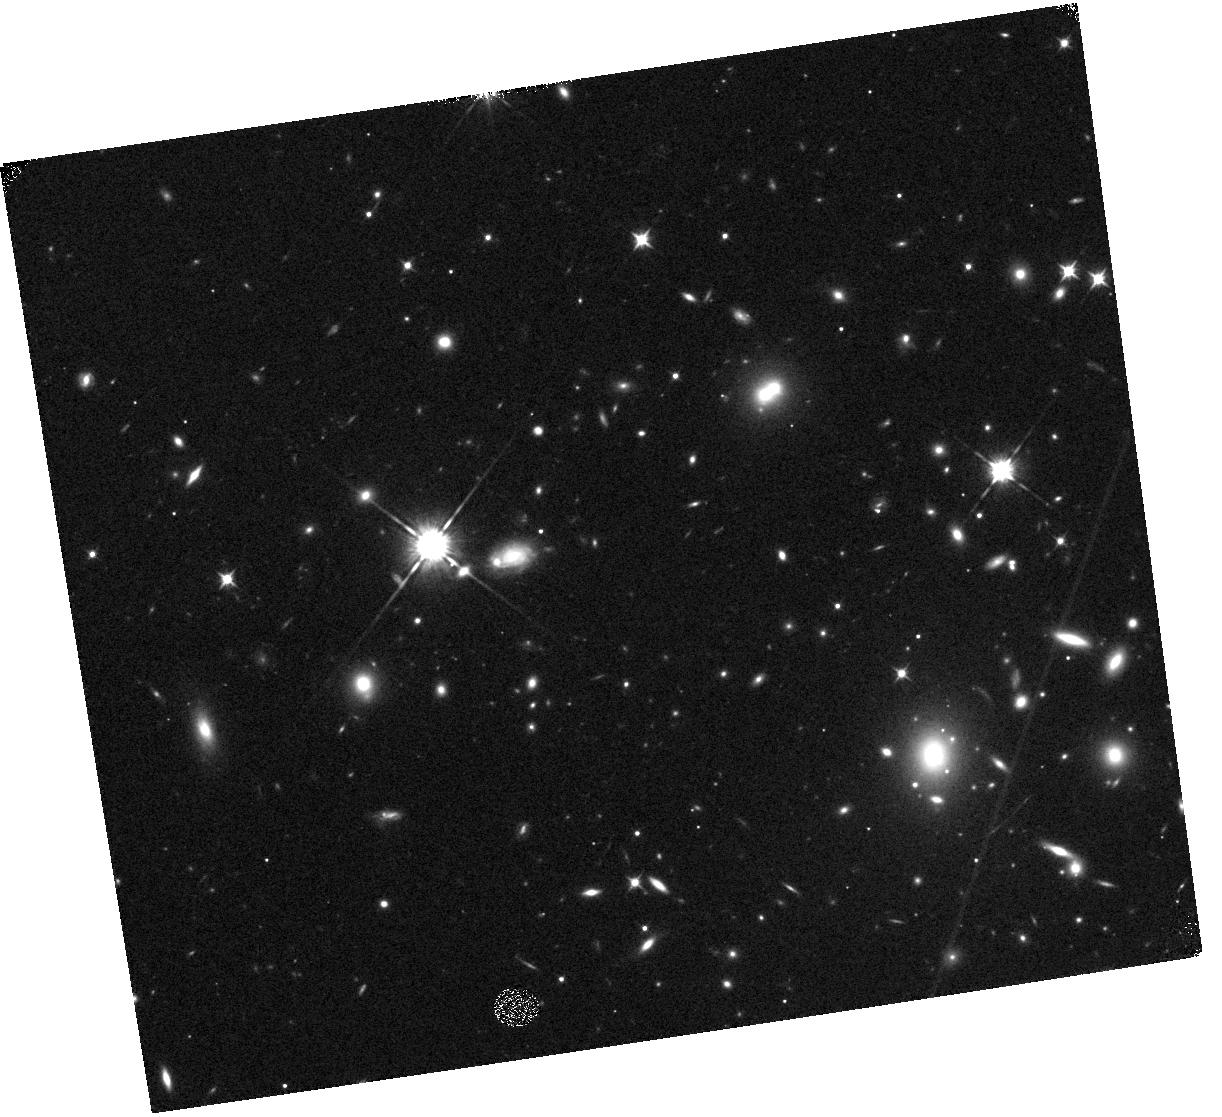
Target: MACSJ1720+3536
Instrument: WFC3/IR
Filter: F105W
Exposure: 17 min
Observation ID: hst_12360_l2_wfc3_ir_f105w_ibo1l2

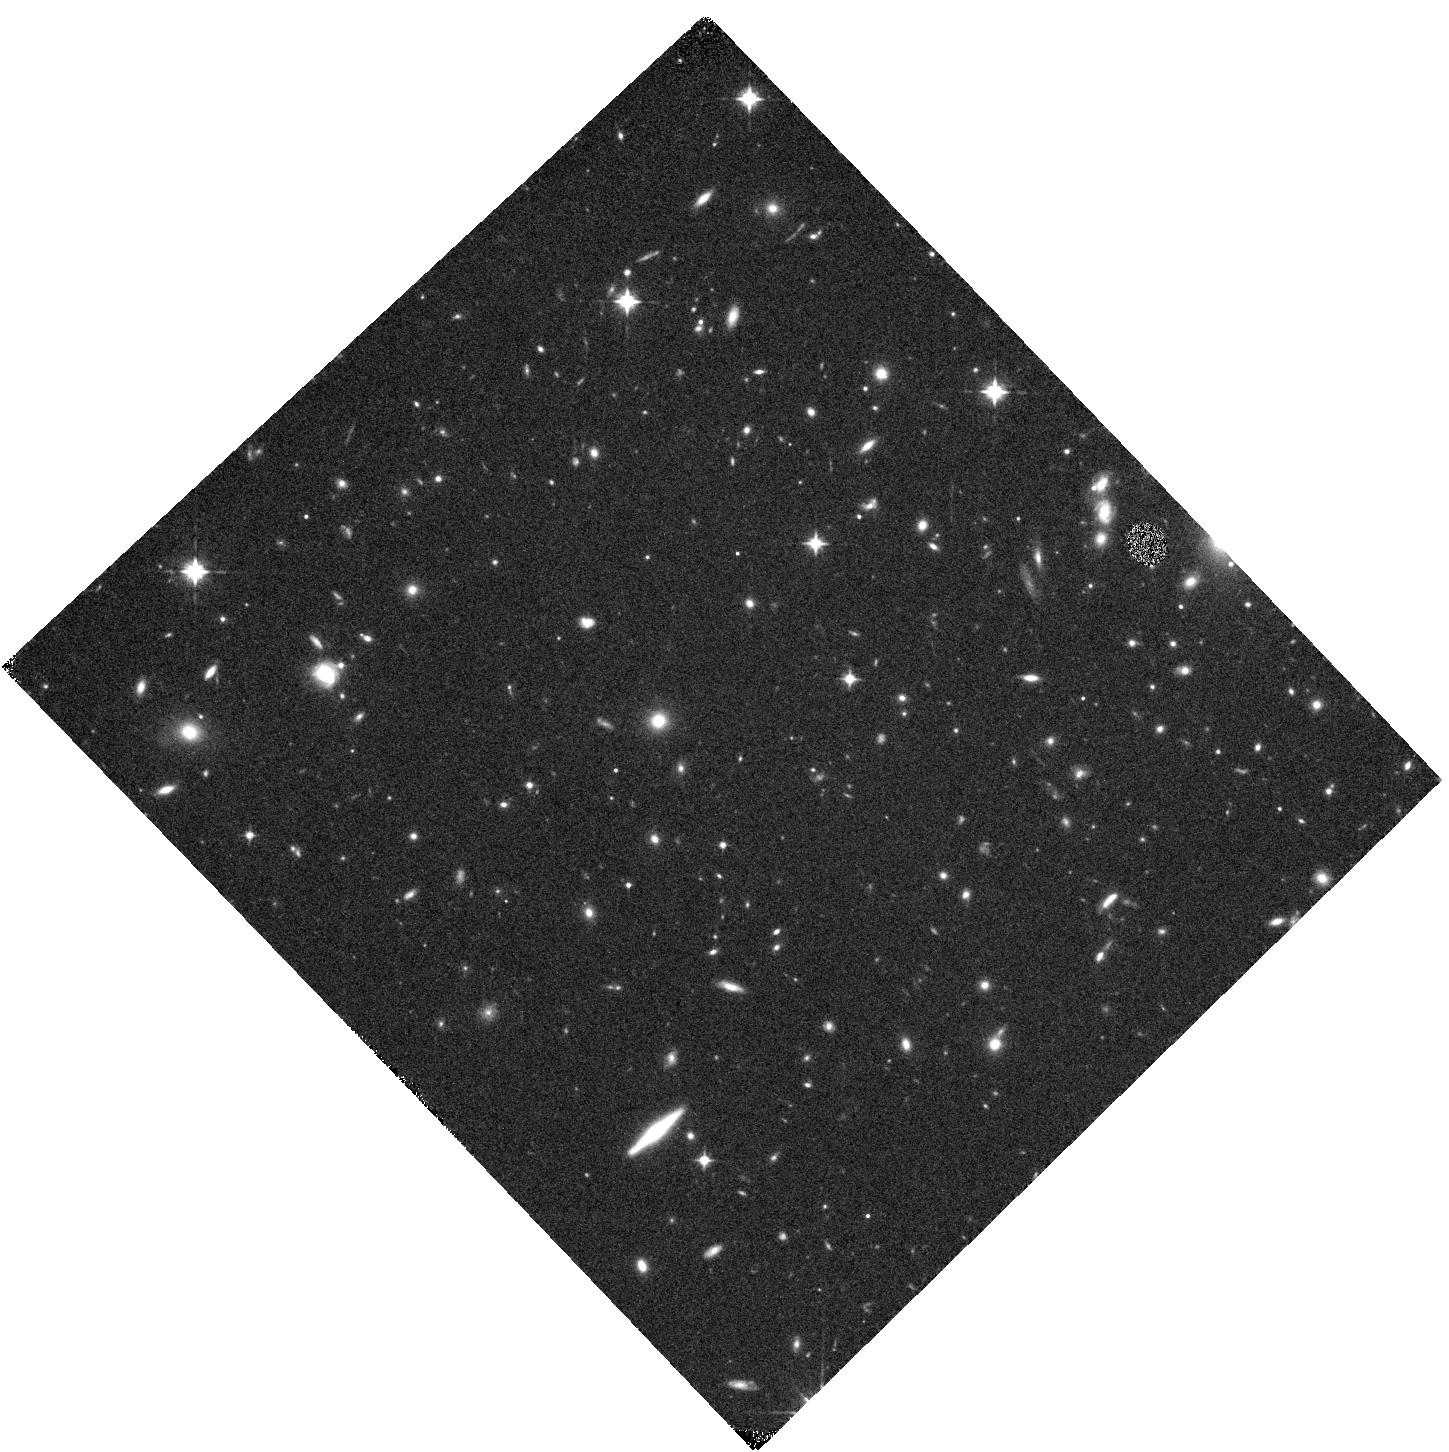
Target: MACSJ0744.9+3927-Y1
Instrument: WFC3/IR
Filter: F105W
Exposure: 12 min
Observation ID: hst_12360_f2_wfc3_ir_f105w_ibo1f2

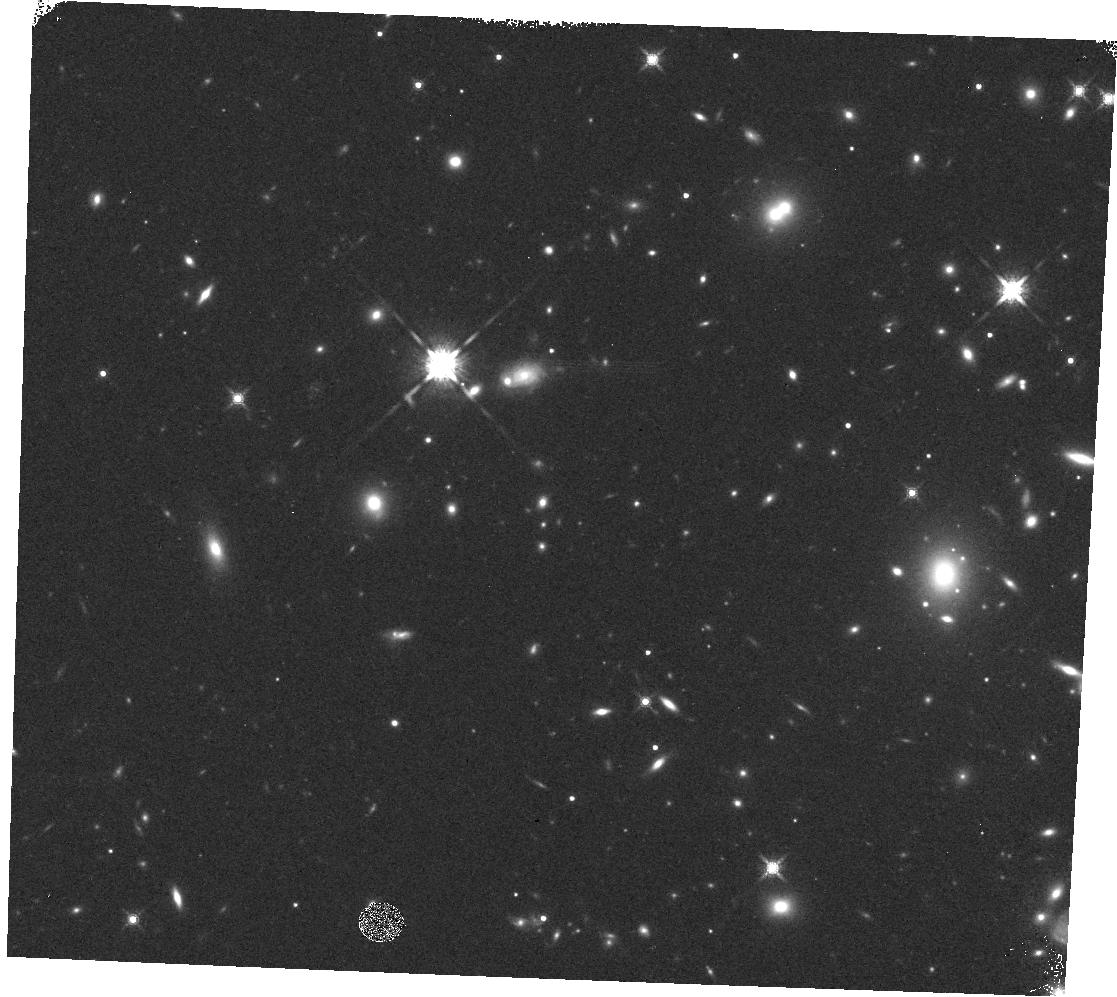
Target: SN-L1-PANCHA
Instrument: WFC3/IR
Filter: F160W
Exposure: 4 min
Observation ID: hst_12360_l4_wfc3_ir_f160w_ibo1l4

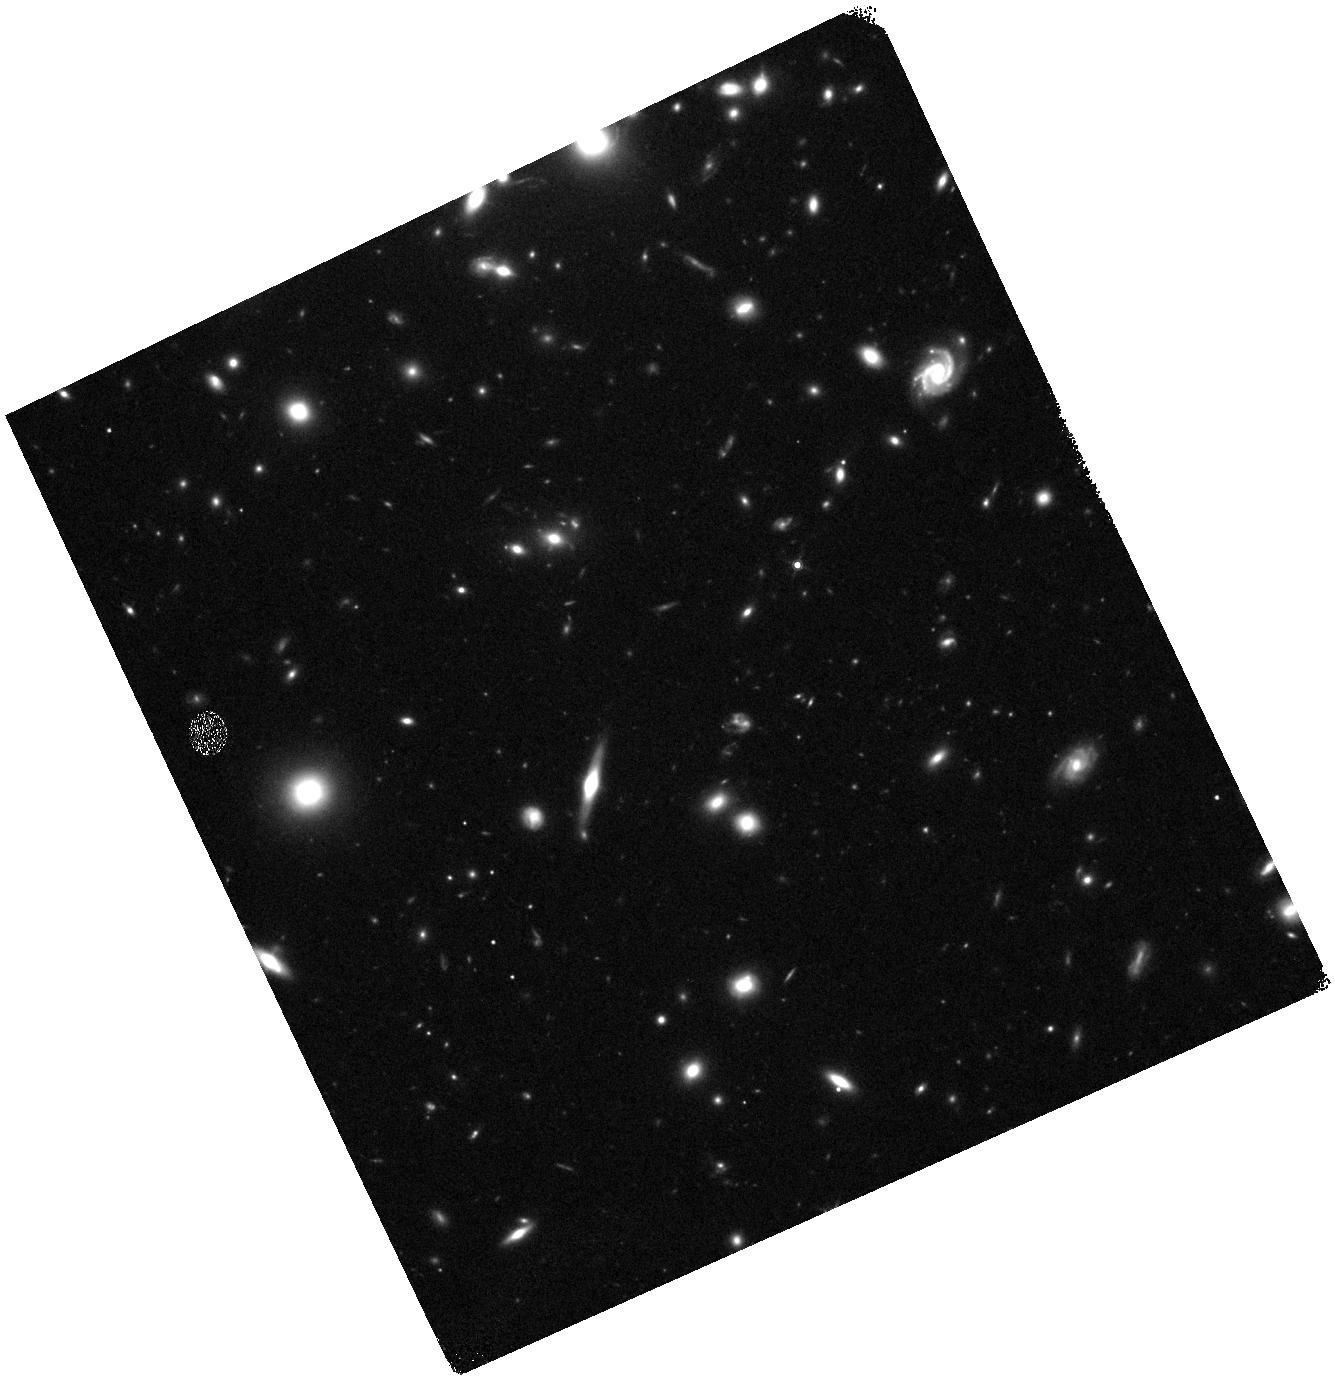
Target: ABELL383-SN1
Instrument: WFC3/IR
Filter: F160W
Exposure: 15 min
Observation ID: hst_12360_f1_wfc3_ir_f160w_ibo1f1

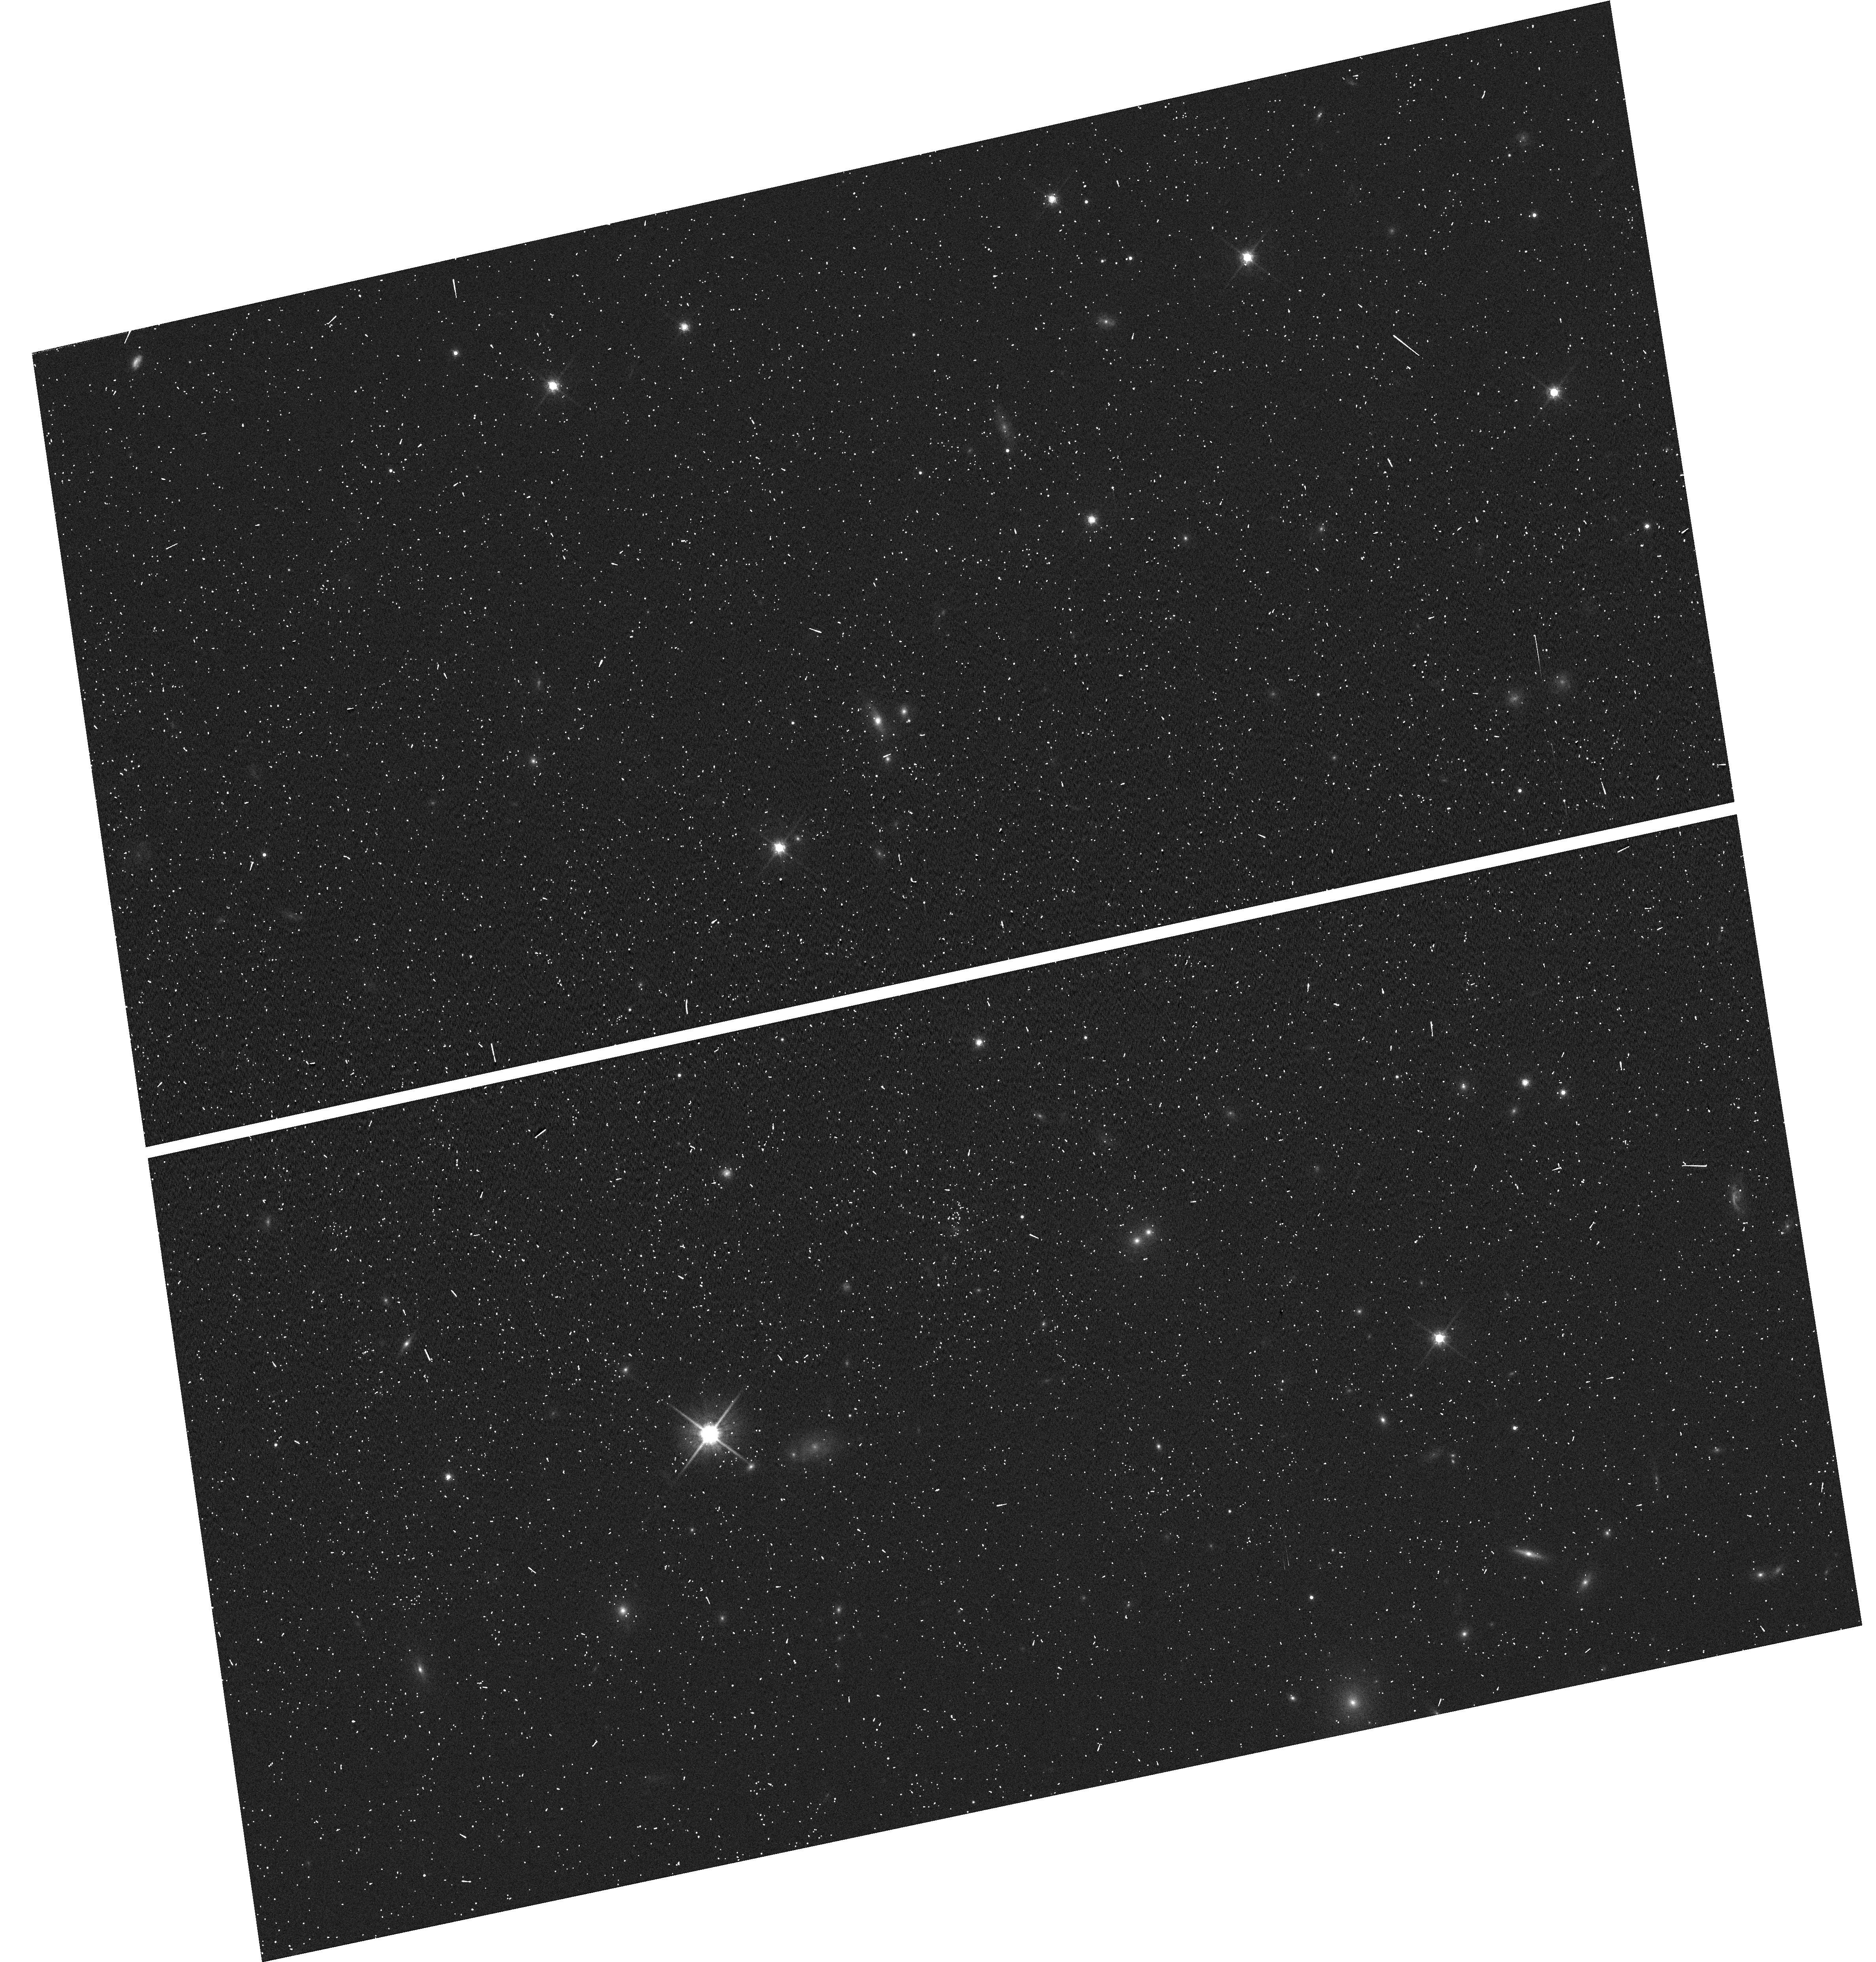
Target: MACSJ1720+3536
Instrument: WFC3/UVIS
Filter: F814W
Exposure: 2 min
Observation ID: hst_12360_l2_wfc3_uvis_f814w_ibo1l2

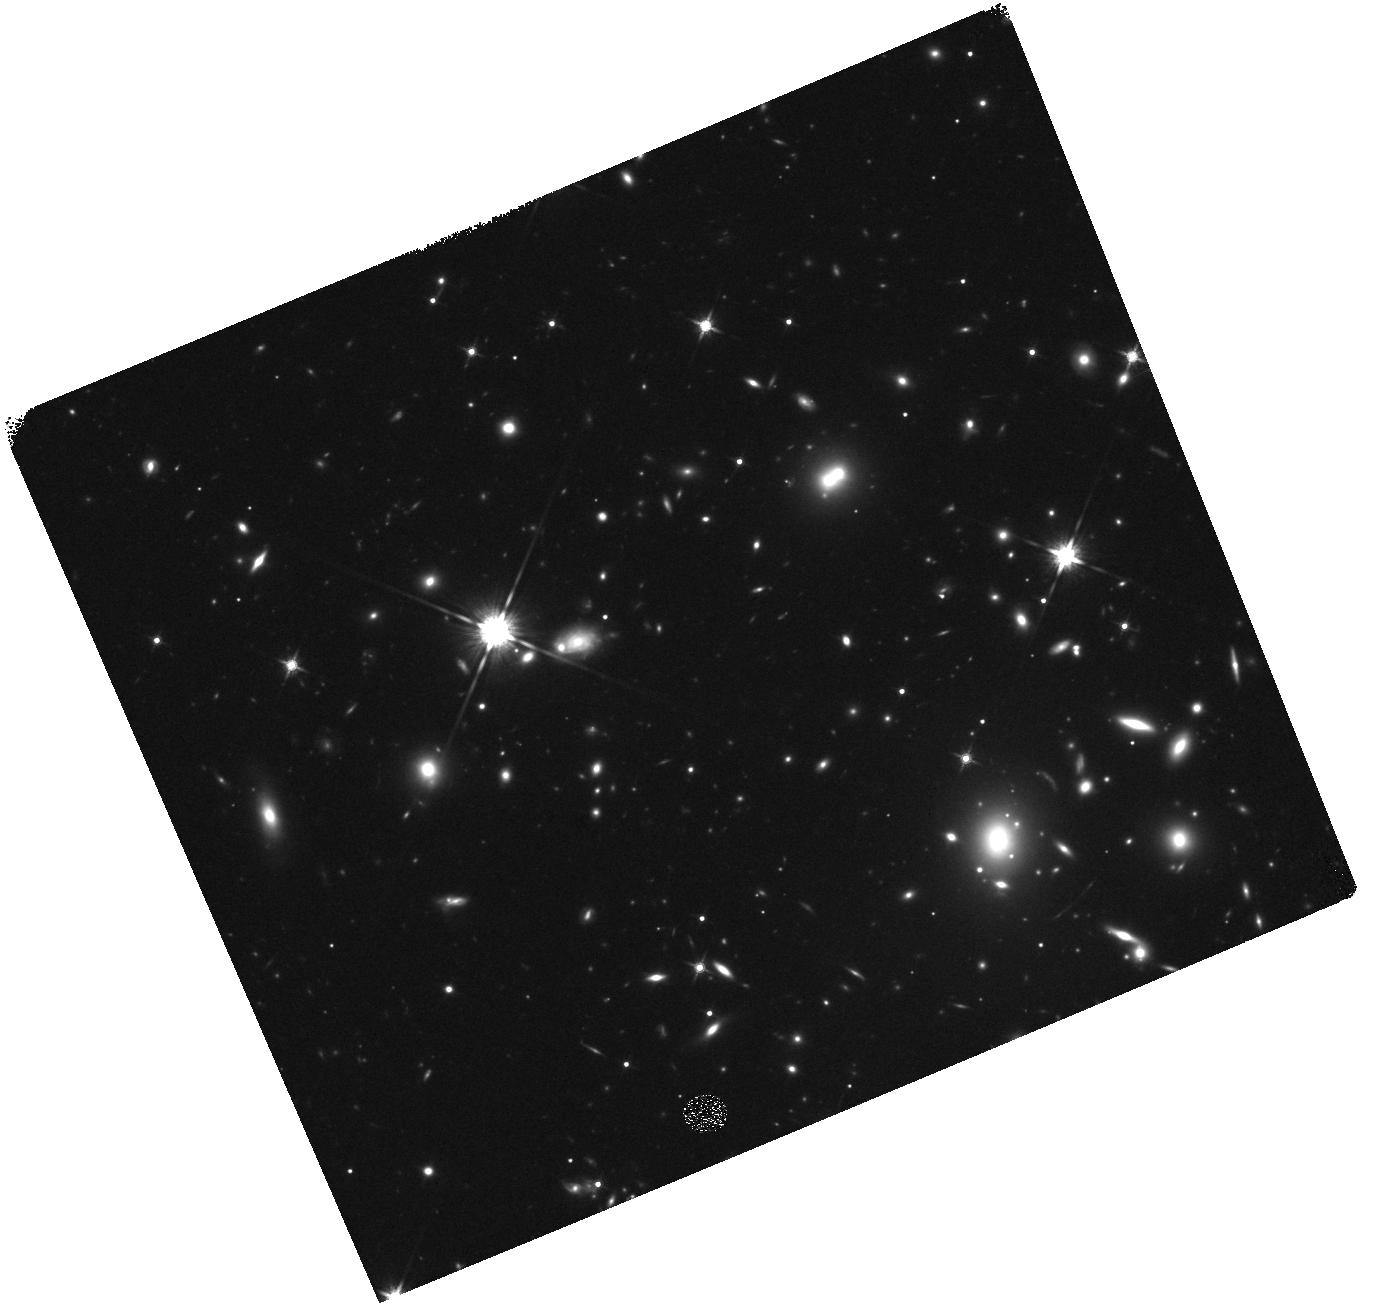
Target: MACSJ1720+3536
Instrument: WFC3/IR
Filter: F140W
Exposure: 17 min
Observation ID: hst_12360_l1_wfc3_ir_f140w_ibo1l1

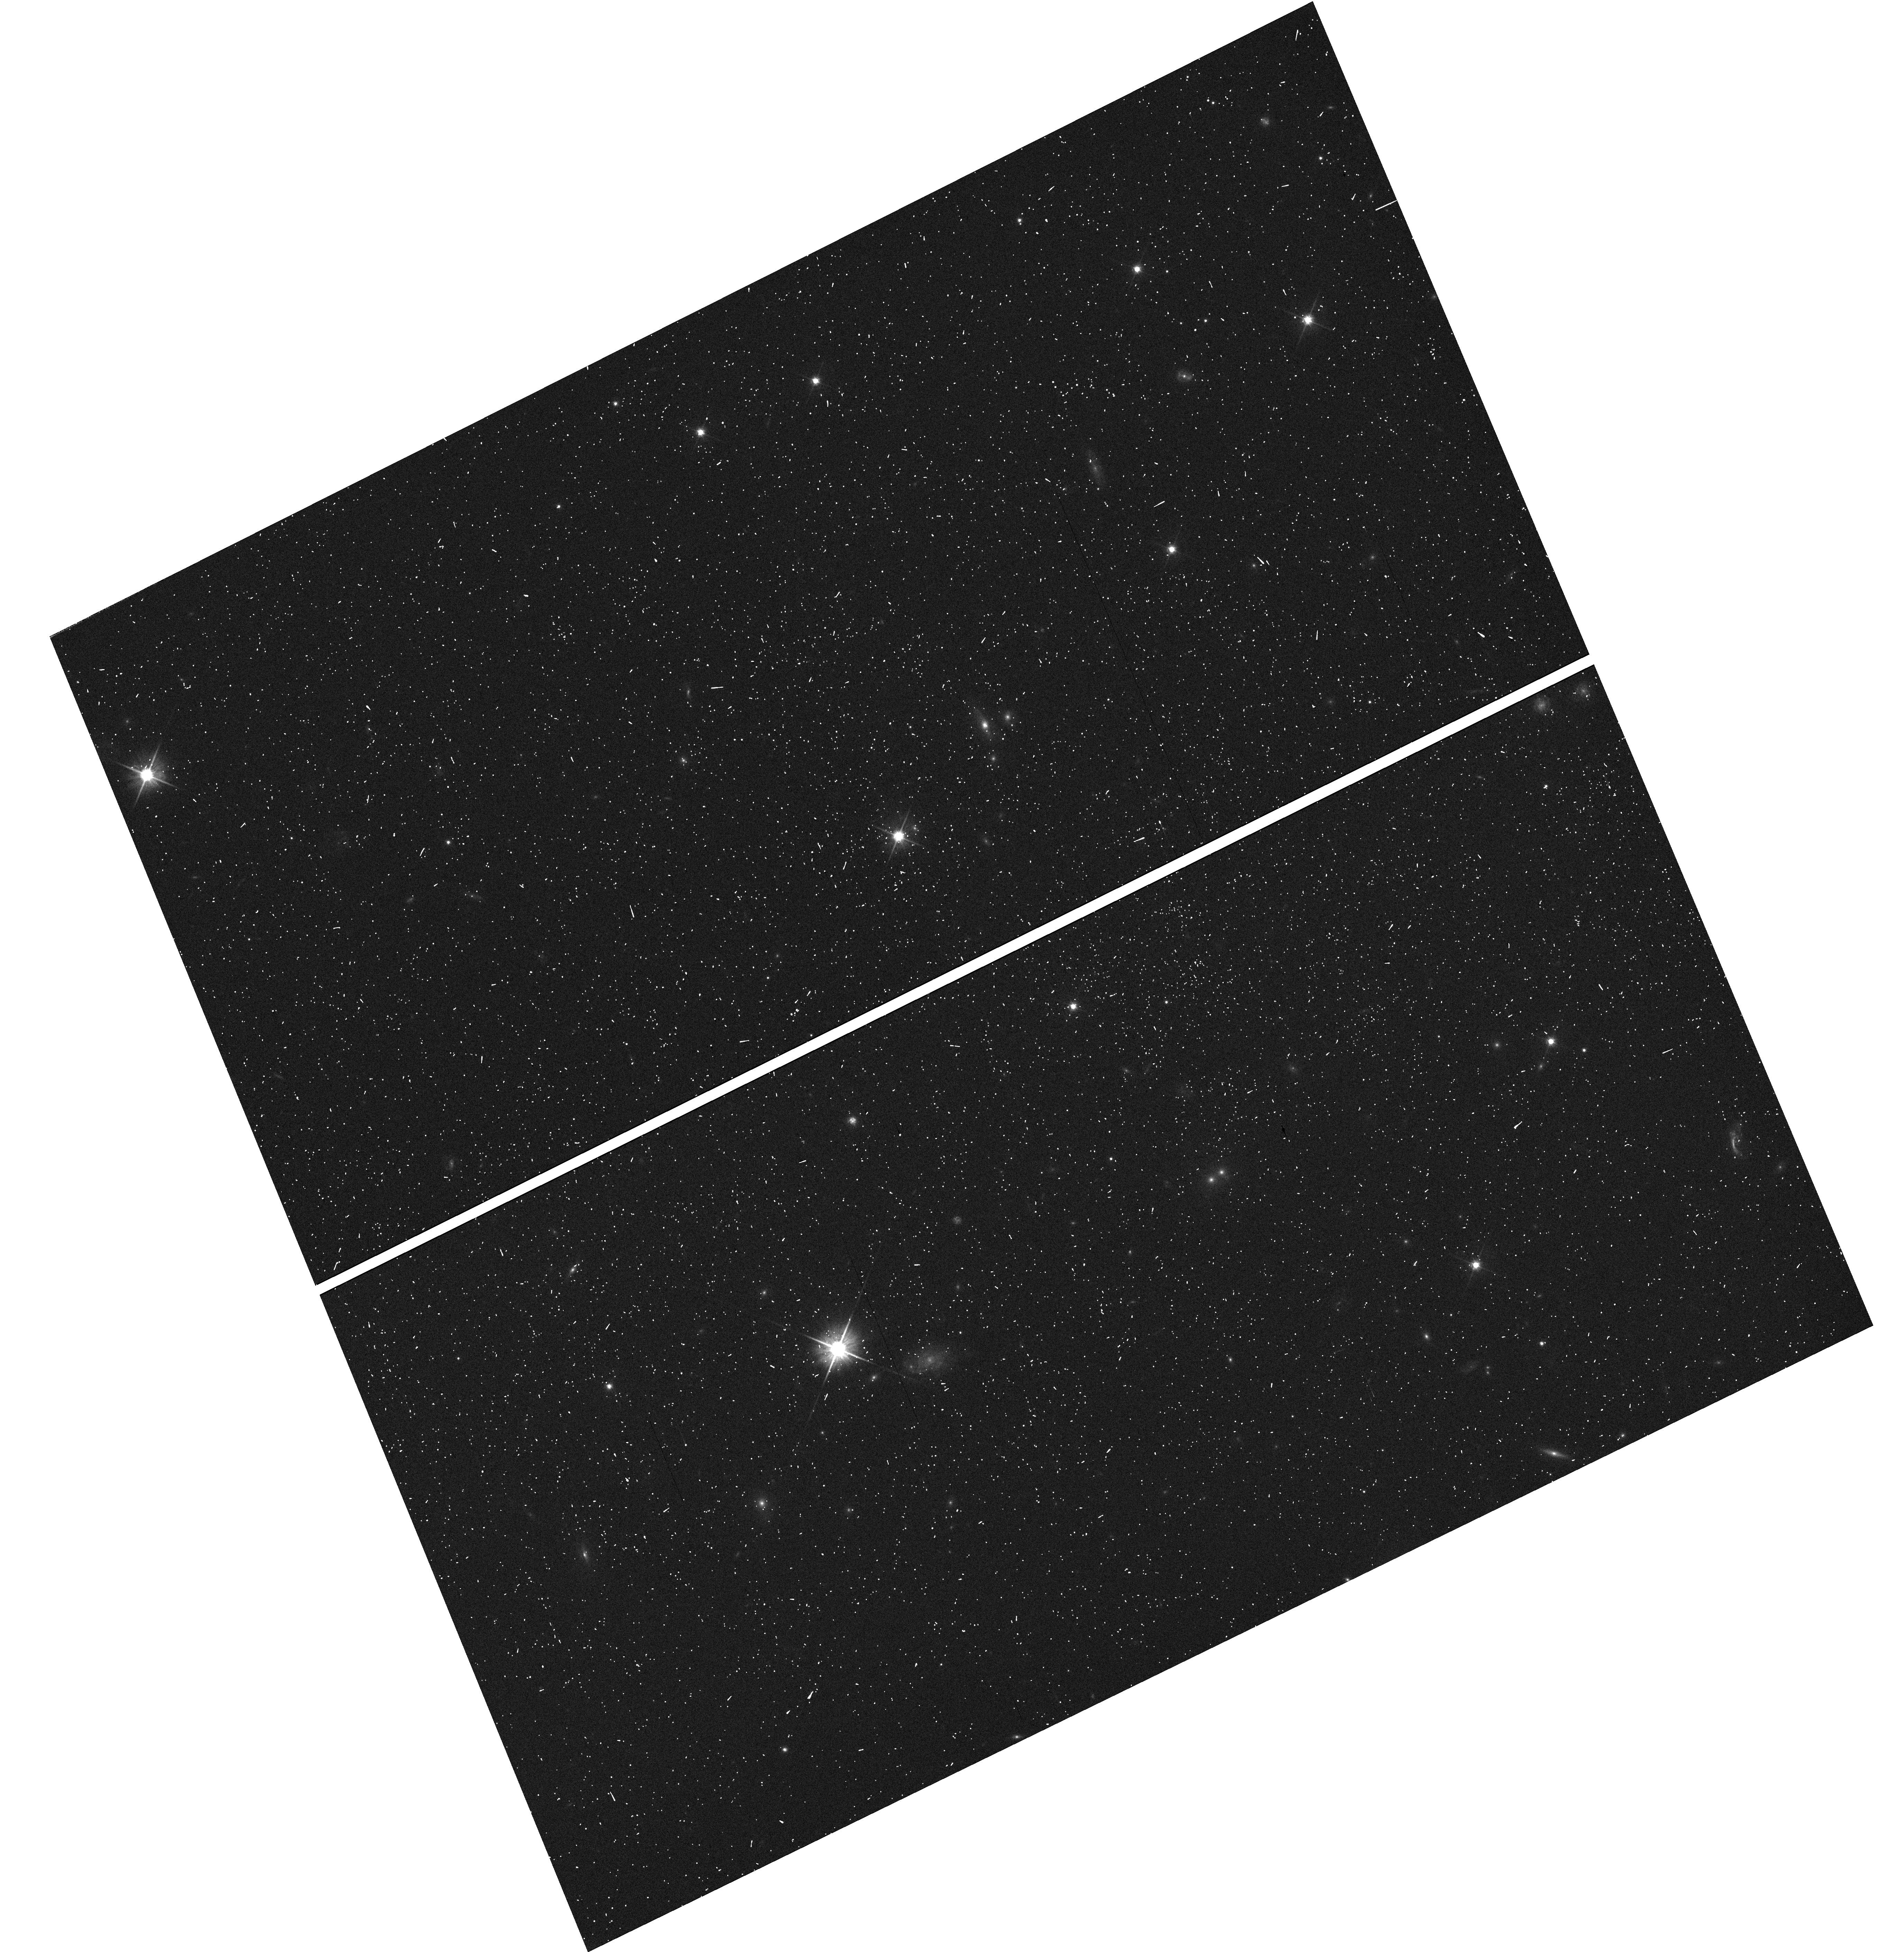
Target: MACSJ1720+3536
Instrument: WFC3/UVIS
Filter: F606W
Exposure: 2 min
Observation ID: hst_12360_l1_wfc3_uvis_f606w_ibo1l1

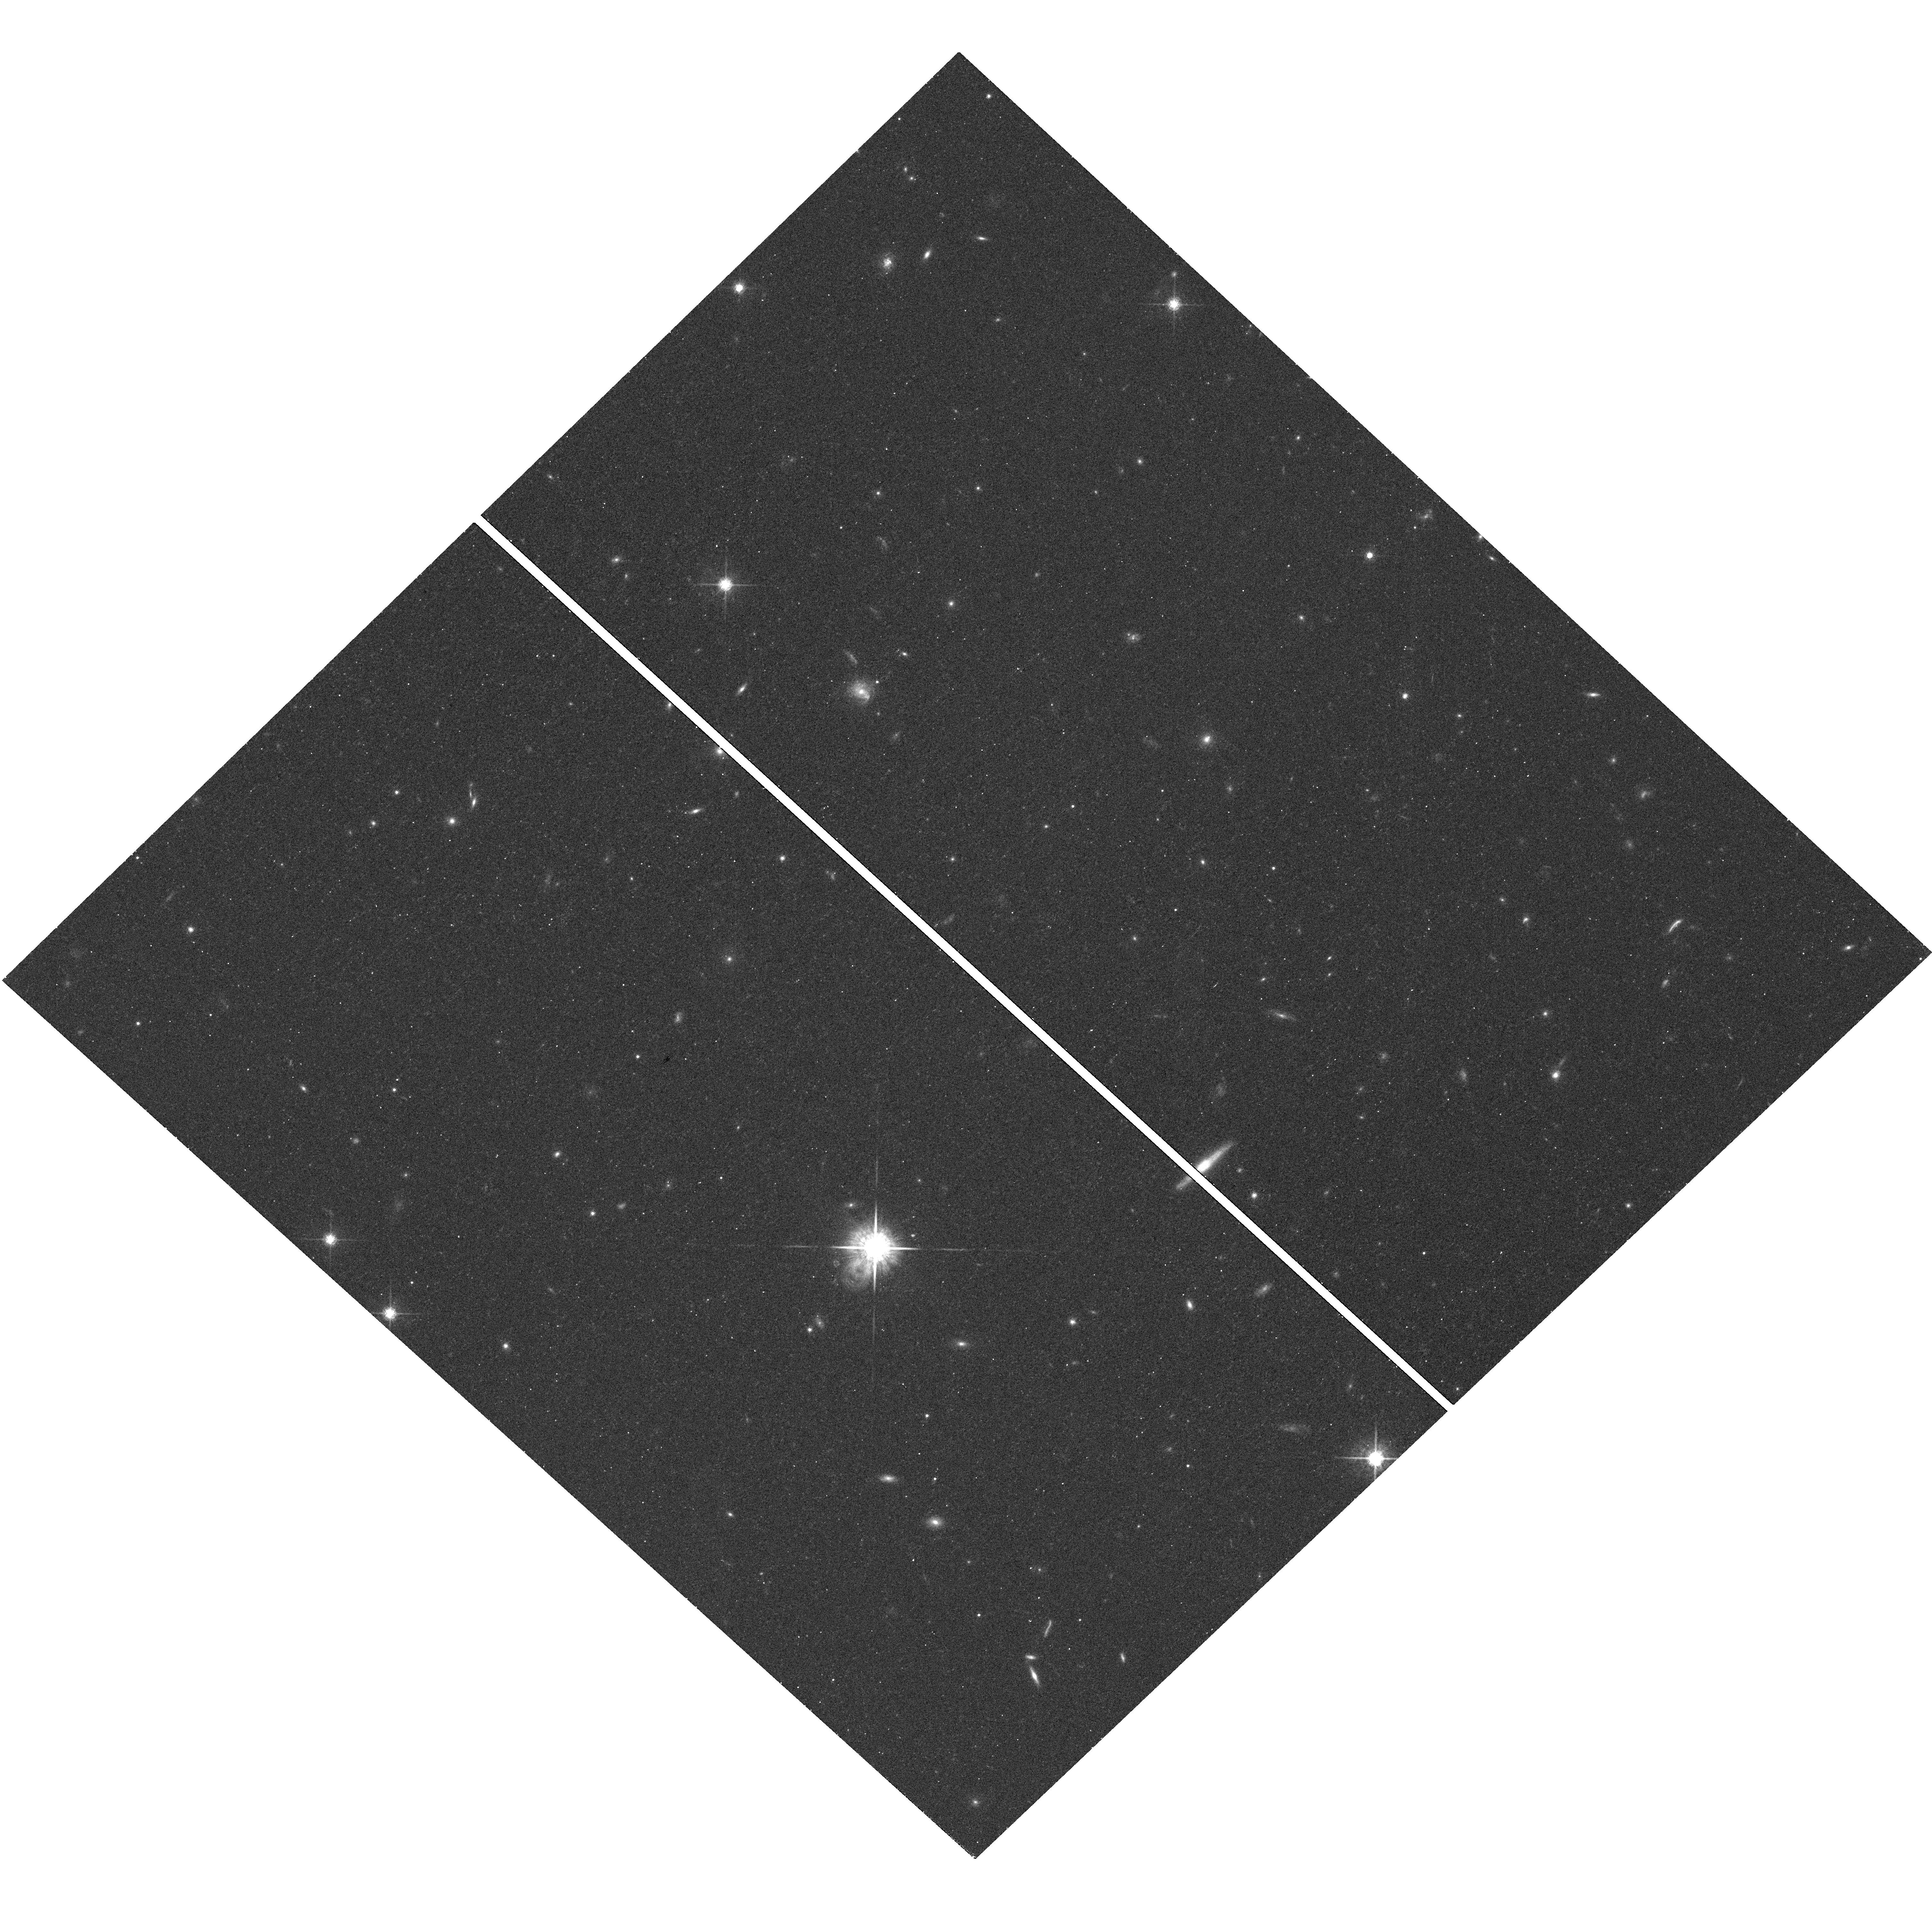
Target: MACSJ0744.9+3927-Y1
Instrument: WFC3/UVIS
Filter: F775W
Exposure: 13 min
Observation ID: hst_12360_f2_wfc3_uvis_f775w_ibo1f2

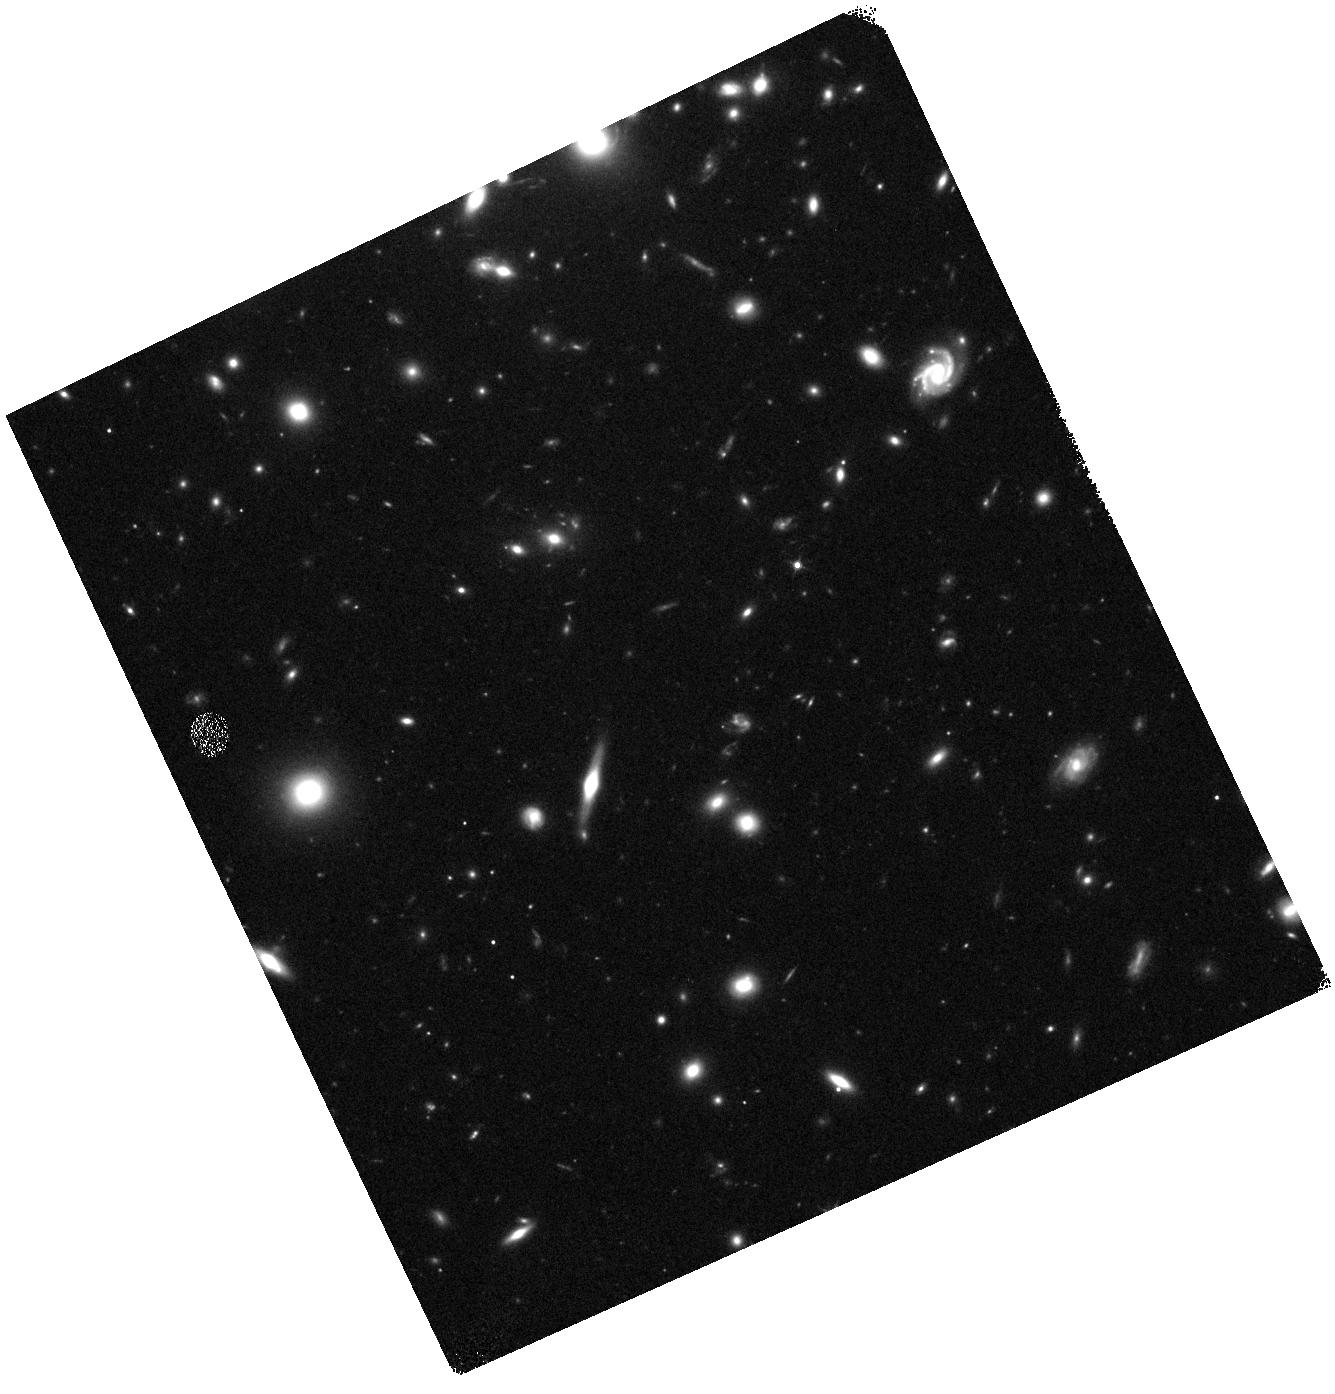
Target: ABELL383-SN1
Instrument: WFC3/IR
Filter: F125W
Exposure: 13 min
Observation ID: hst_12360_f1_wfc3_ir_f125w_ibo1f1

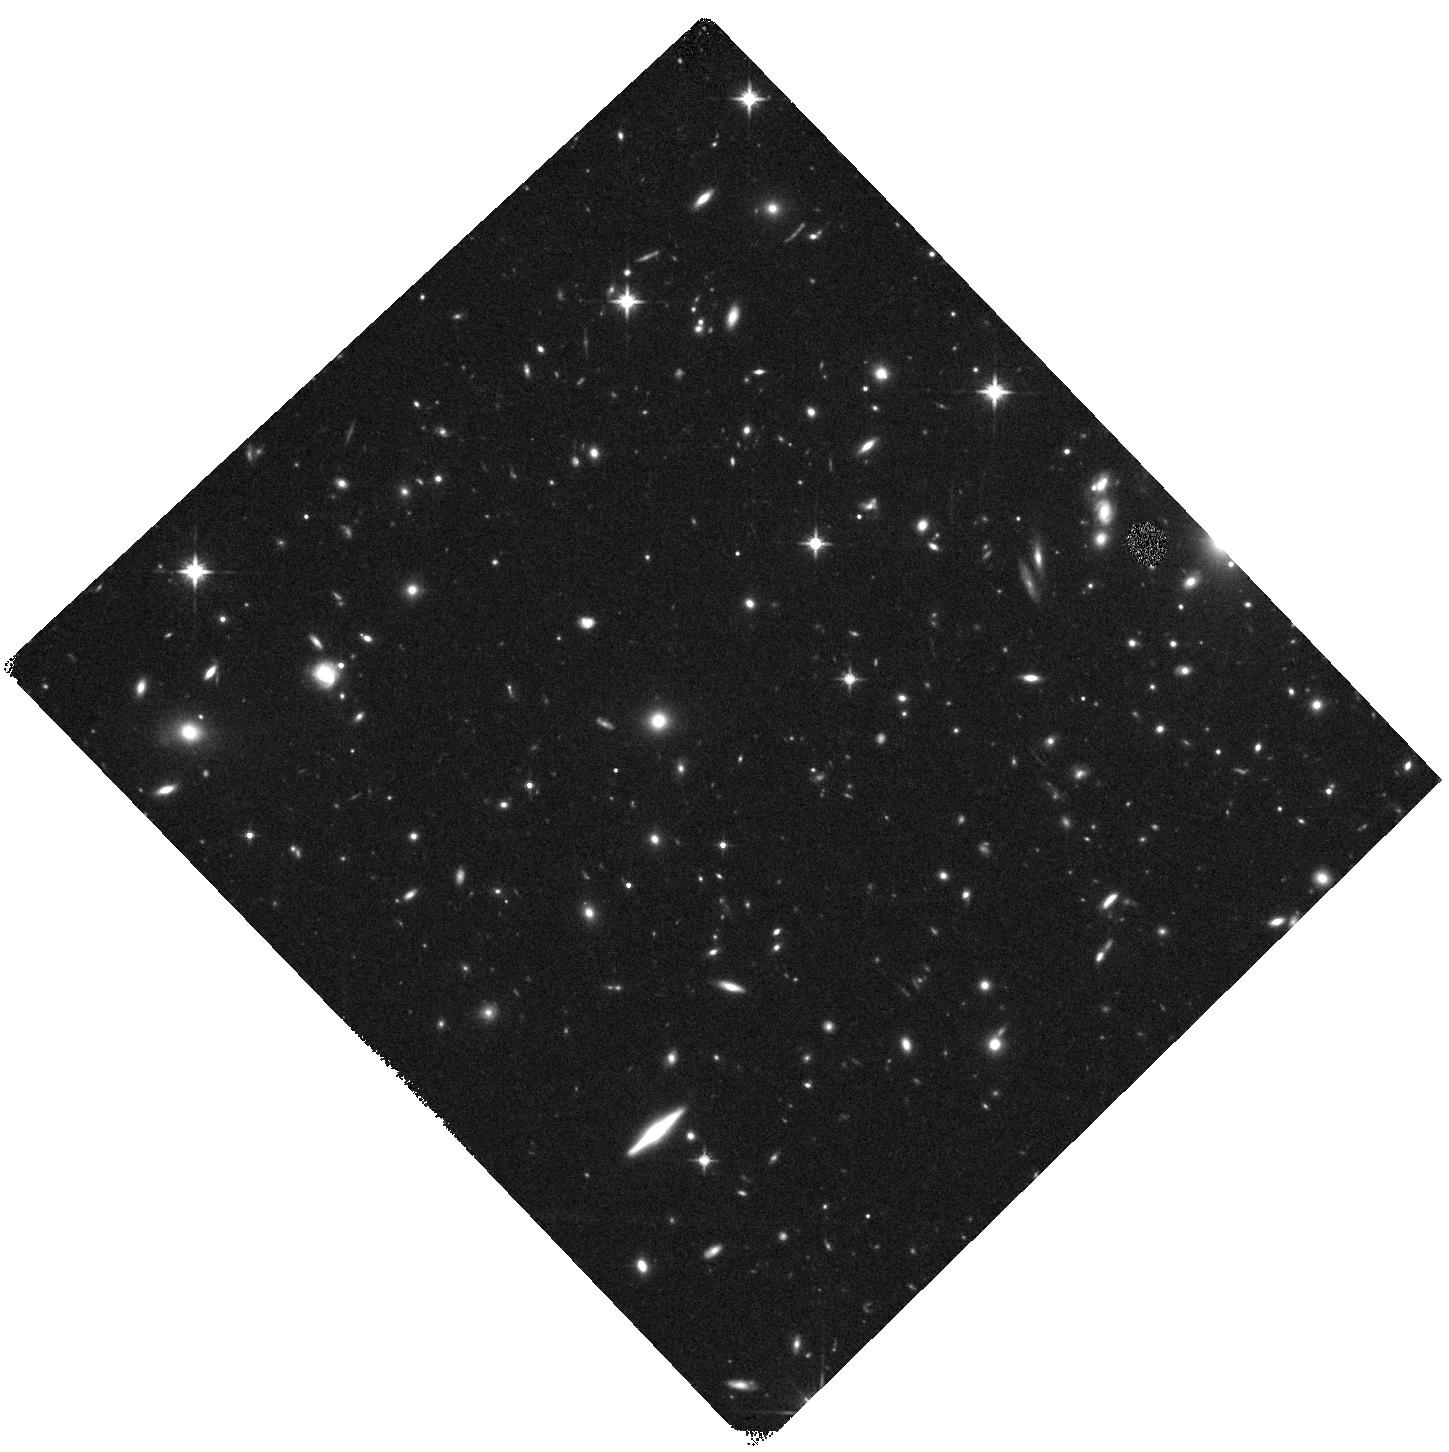
Target: MACSJ0744.9+3927-Y1
Instrument: WFC3/IR
Filter: F140W
Exposure: 13 min
Observation ID: hst_12360_f2_wfc3_ir_f140w_ibo1f2

Cosmology From Cluster-Hosted and z>1 Supernovae Orphaned from the MCT Program (PI: Perlmutter, Saul)

With strategically timed followup observations we can enable cosmological studies from SNe Ia that will be found in the forthcoming CLASH multi-cycle treasury (MCT) program (PI: Postman), but otherwise orphaned. This MCT program is structured so that cluster elliptical-hosted SNe Ia can be discovered and followed. These SNe are particularly important as they are relatively free from the systematic uncertainty of host galaxy extinction corrections.